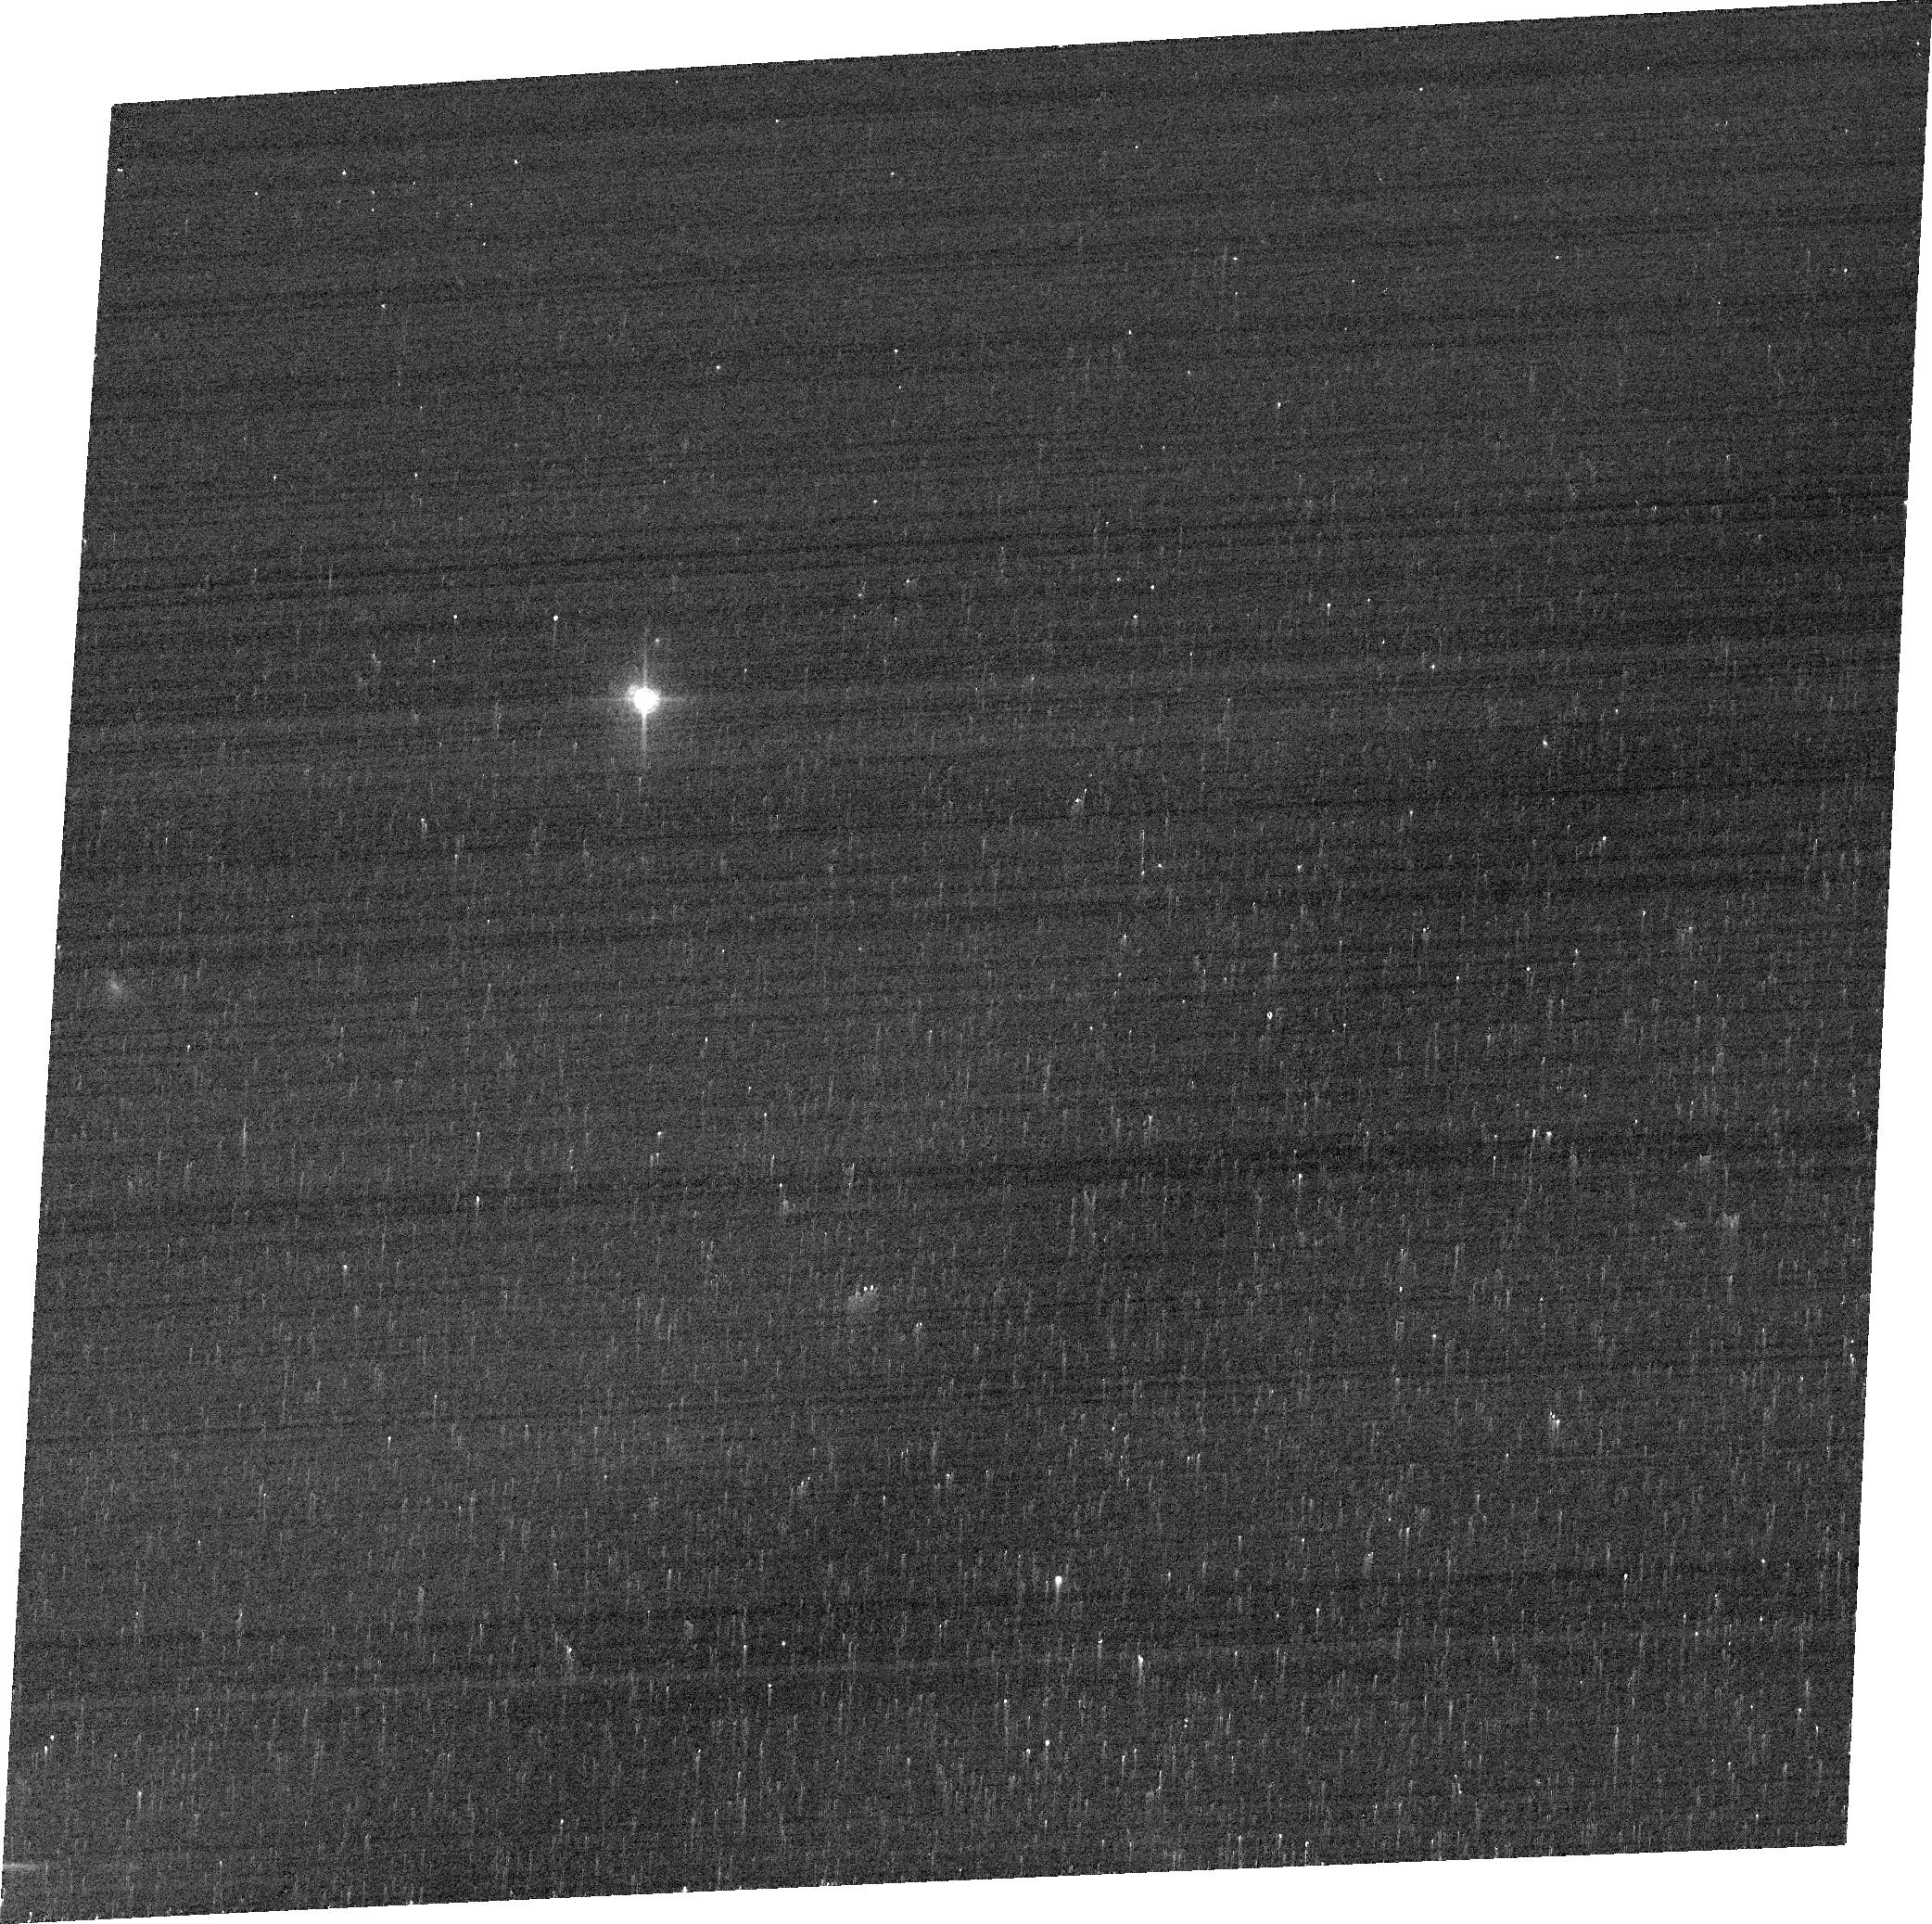
Target: 2E-93
Instrument: ACS/WFC
Filter: FR647M
Exposure: 3 min
Observation ID: jdl751020

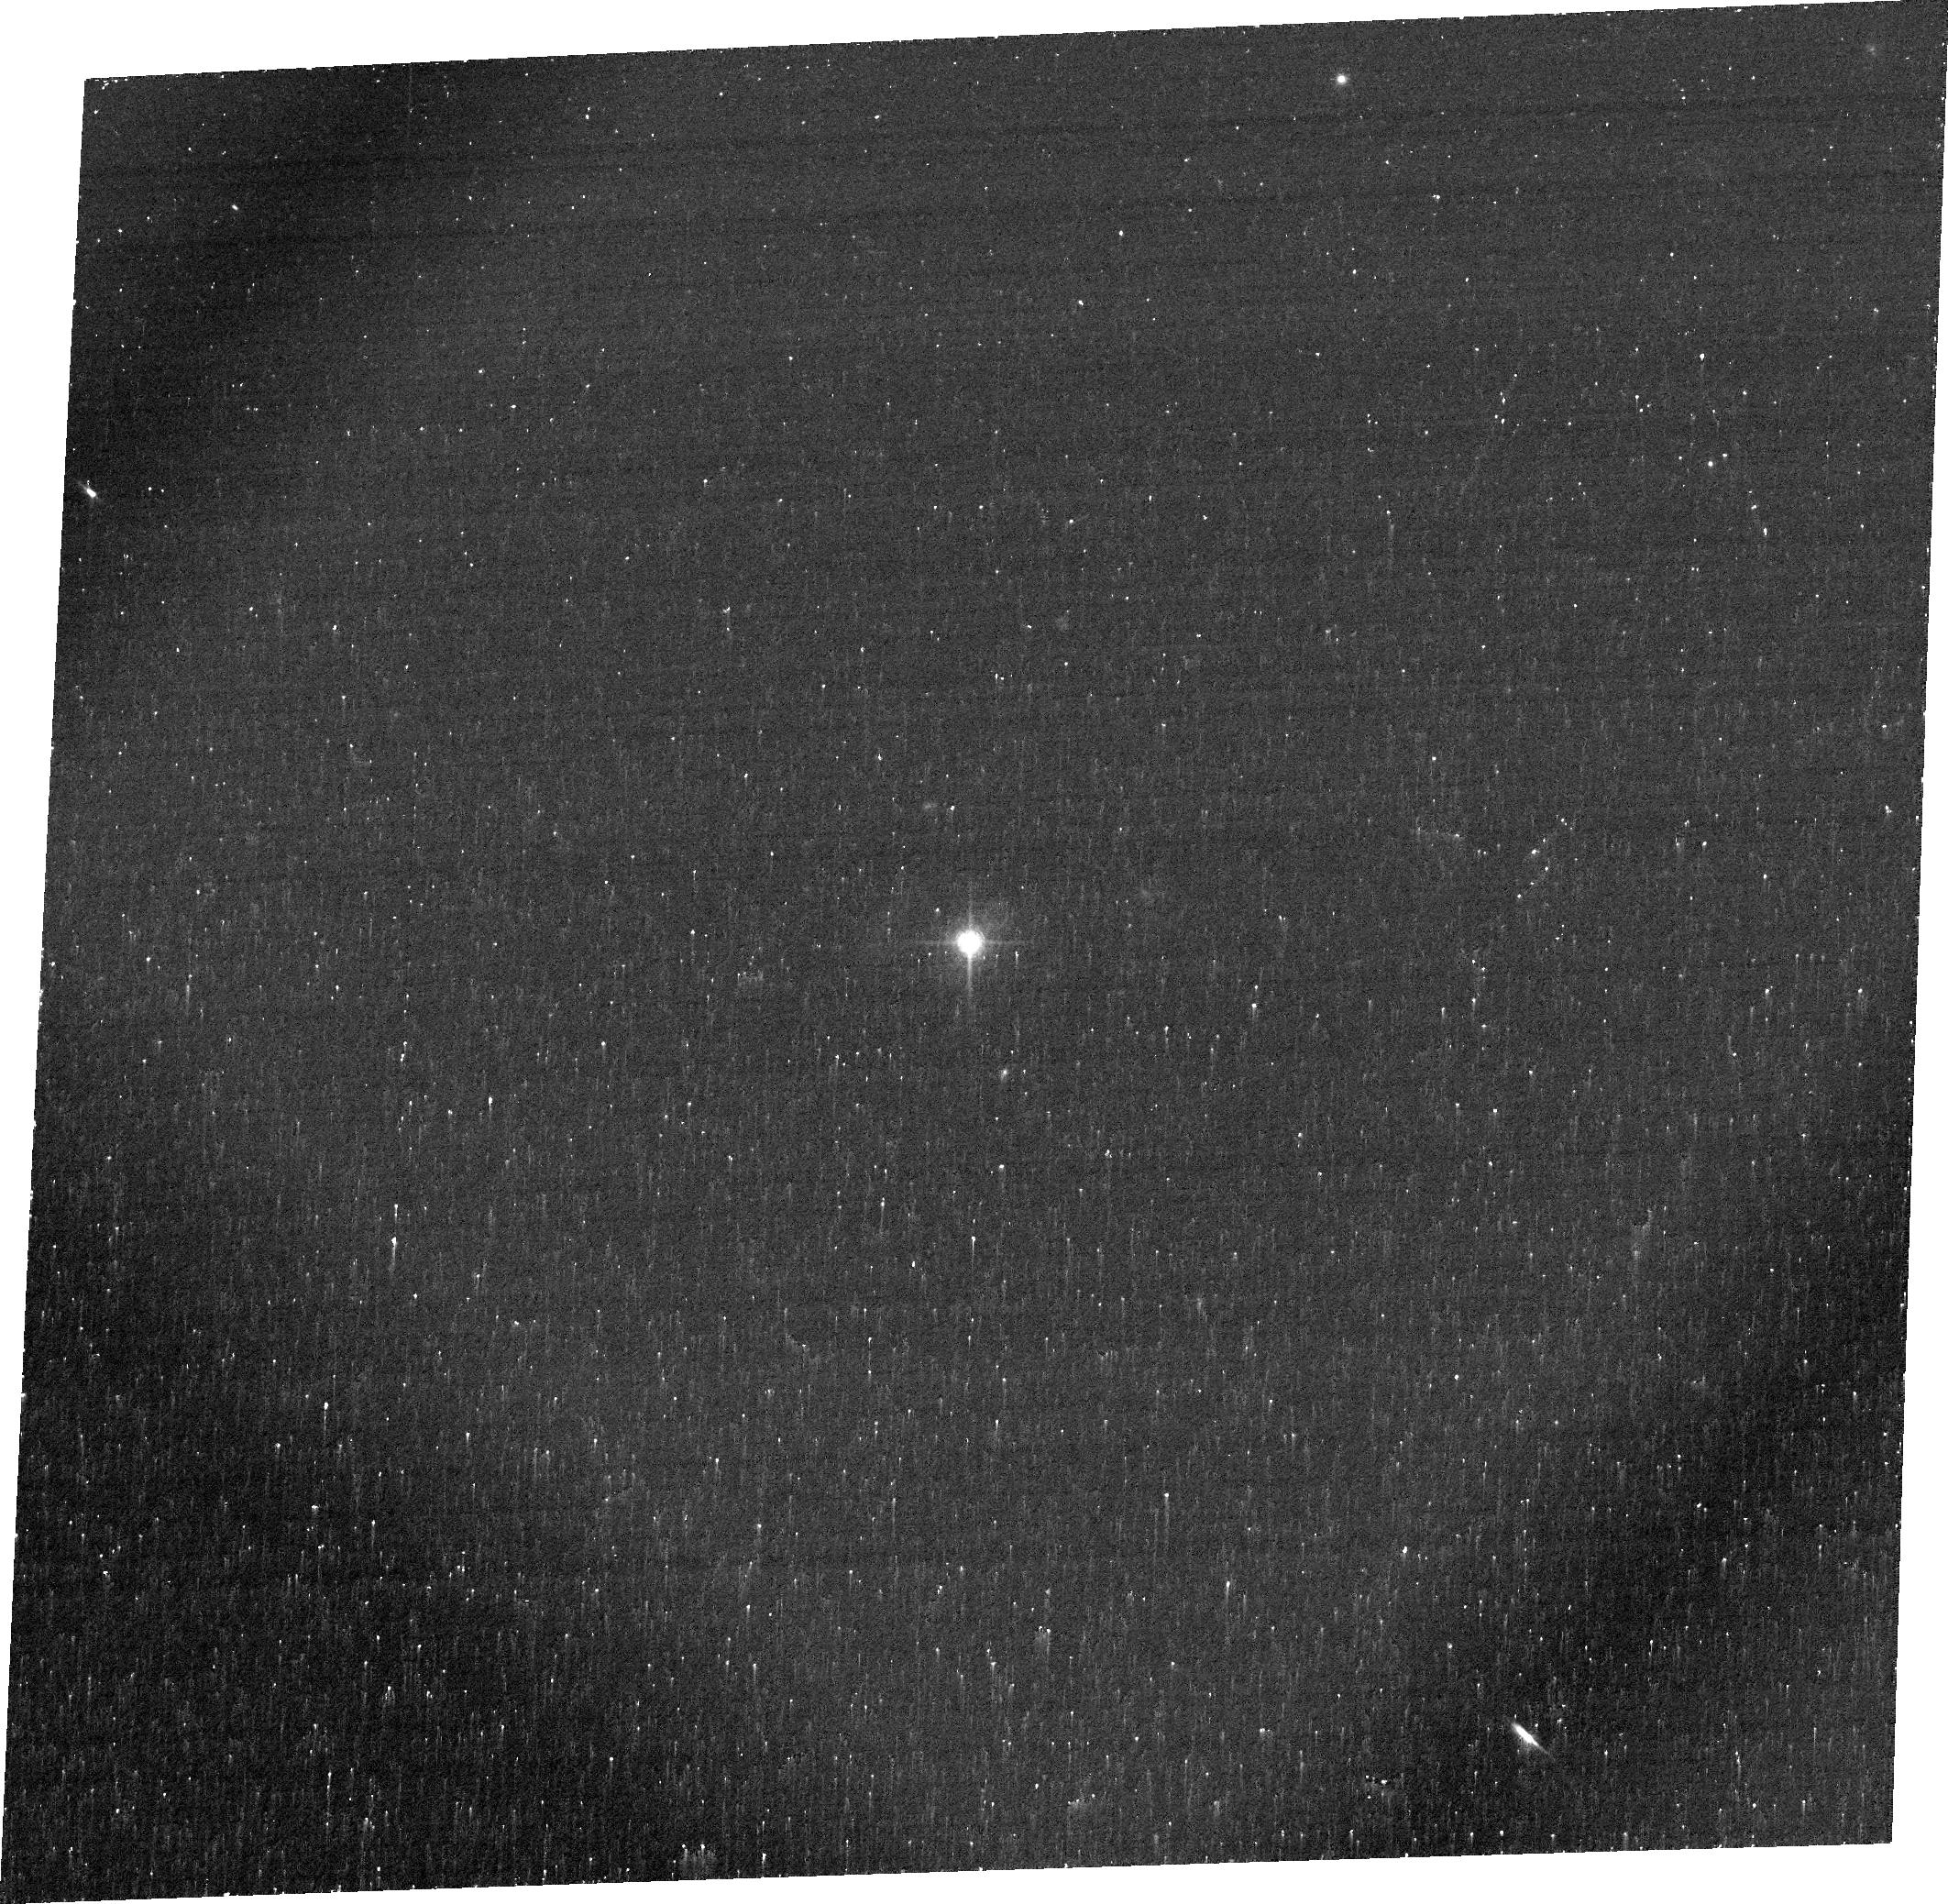
Target: 2MASSI-J1051514-005117
Instrument: ACS/WFC
Filter: FR656N
Exposure: 28 min
Observation ID: jdl706010

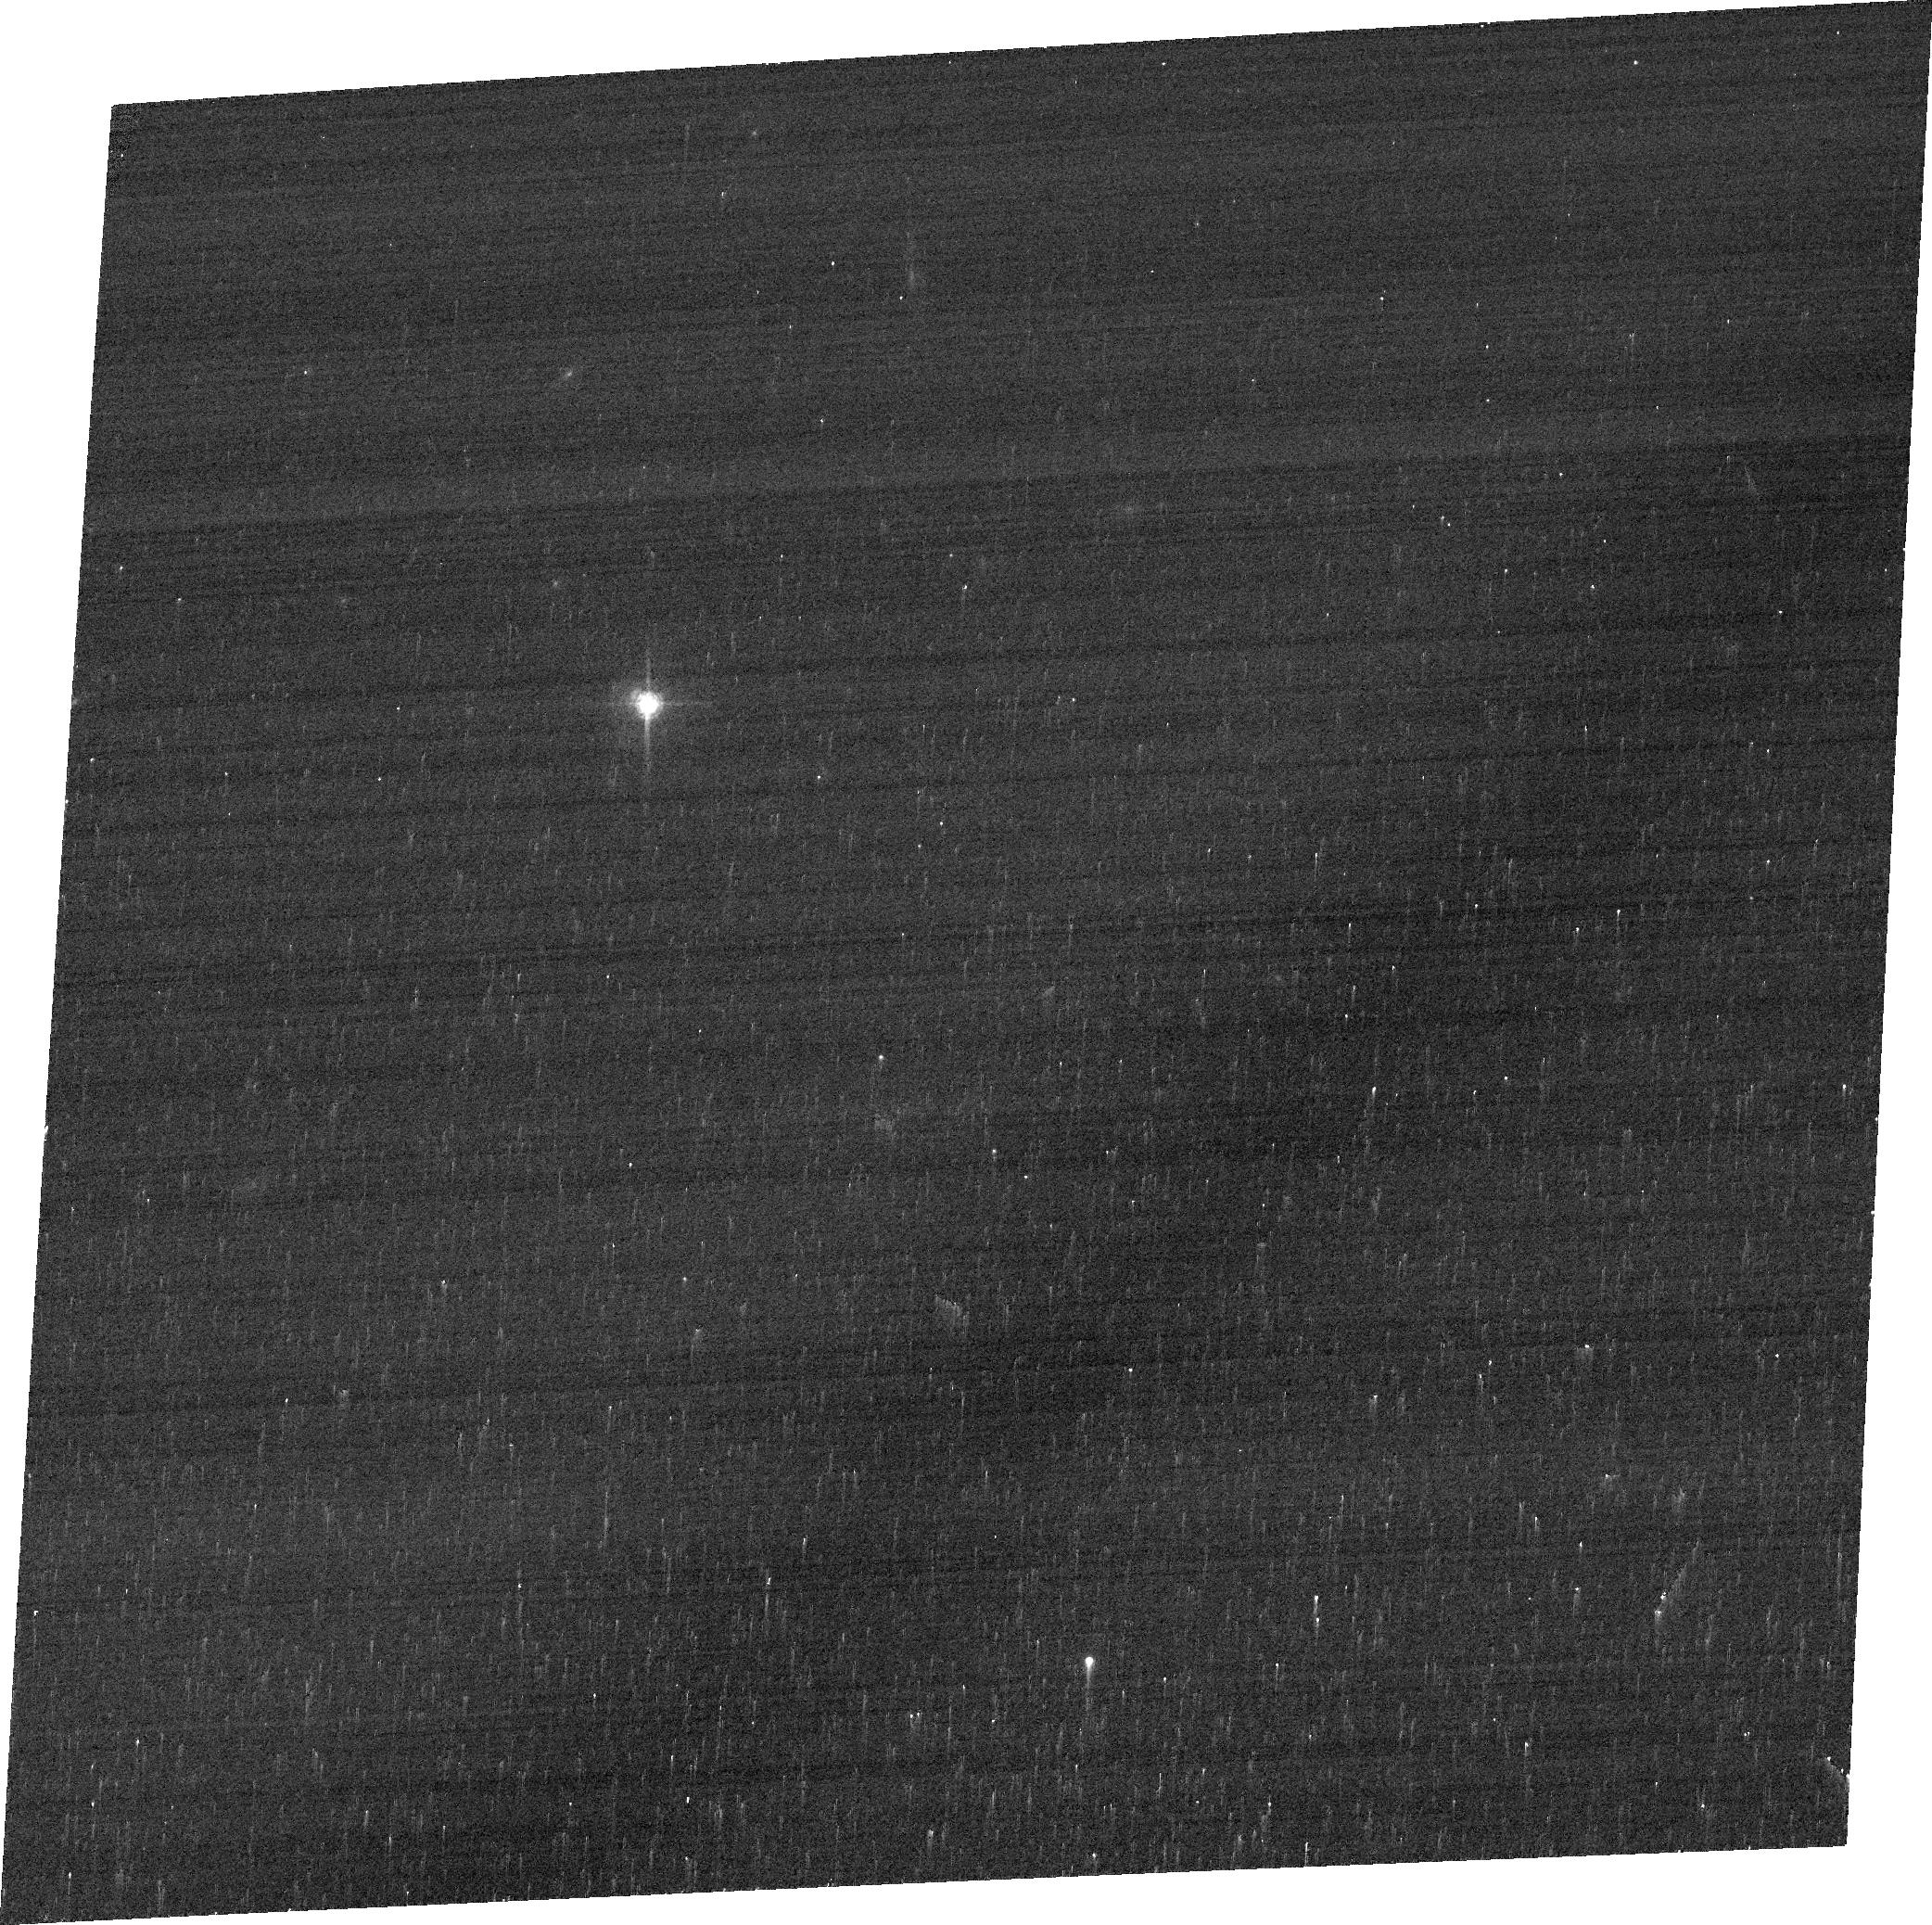
Target: 2XMM-J095652.4+411522
Instrument: ACS/WFC
Filter: FR647M
Exposure: 3 min
Observation ID: jdl7a4010

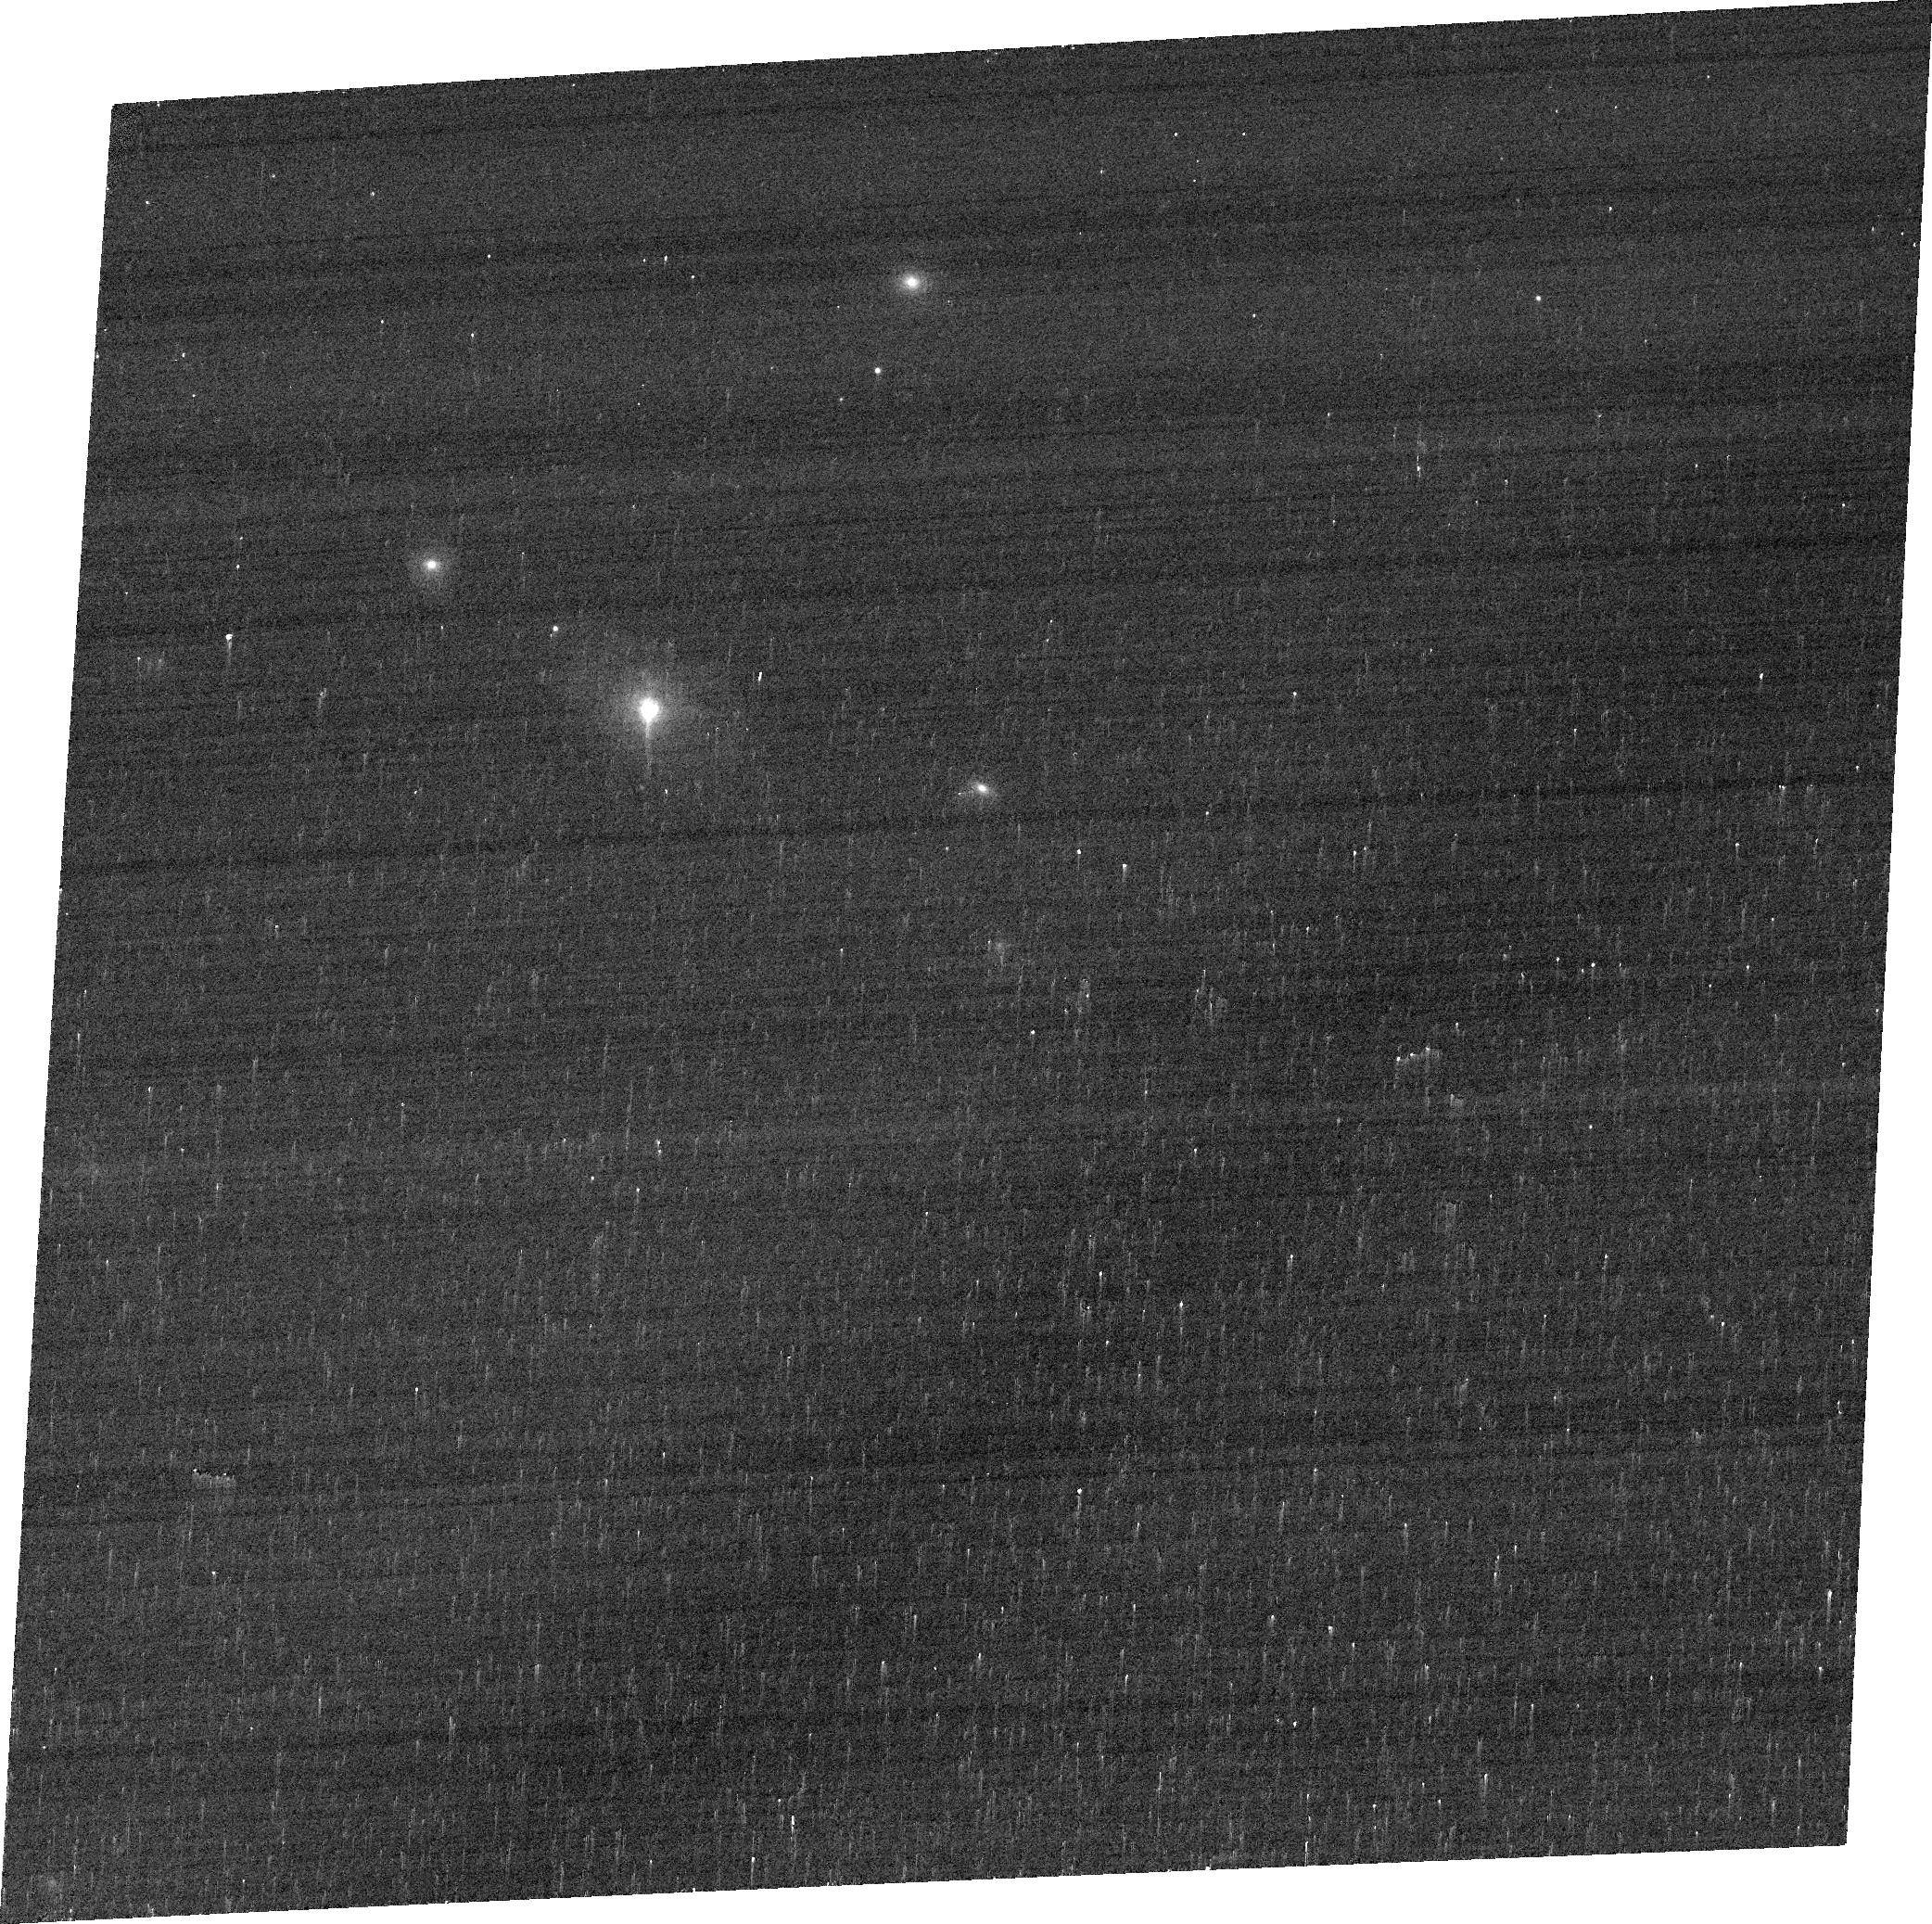
Target: 2E-217
Instrument: ACS/WFC
Filter: FR647M
Exposure: 3 min
Observation ID: jdl7a2010

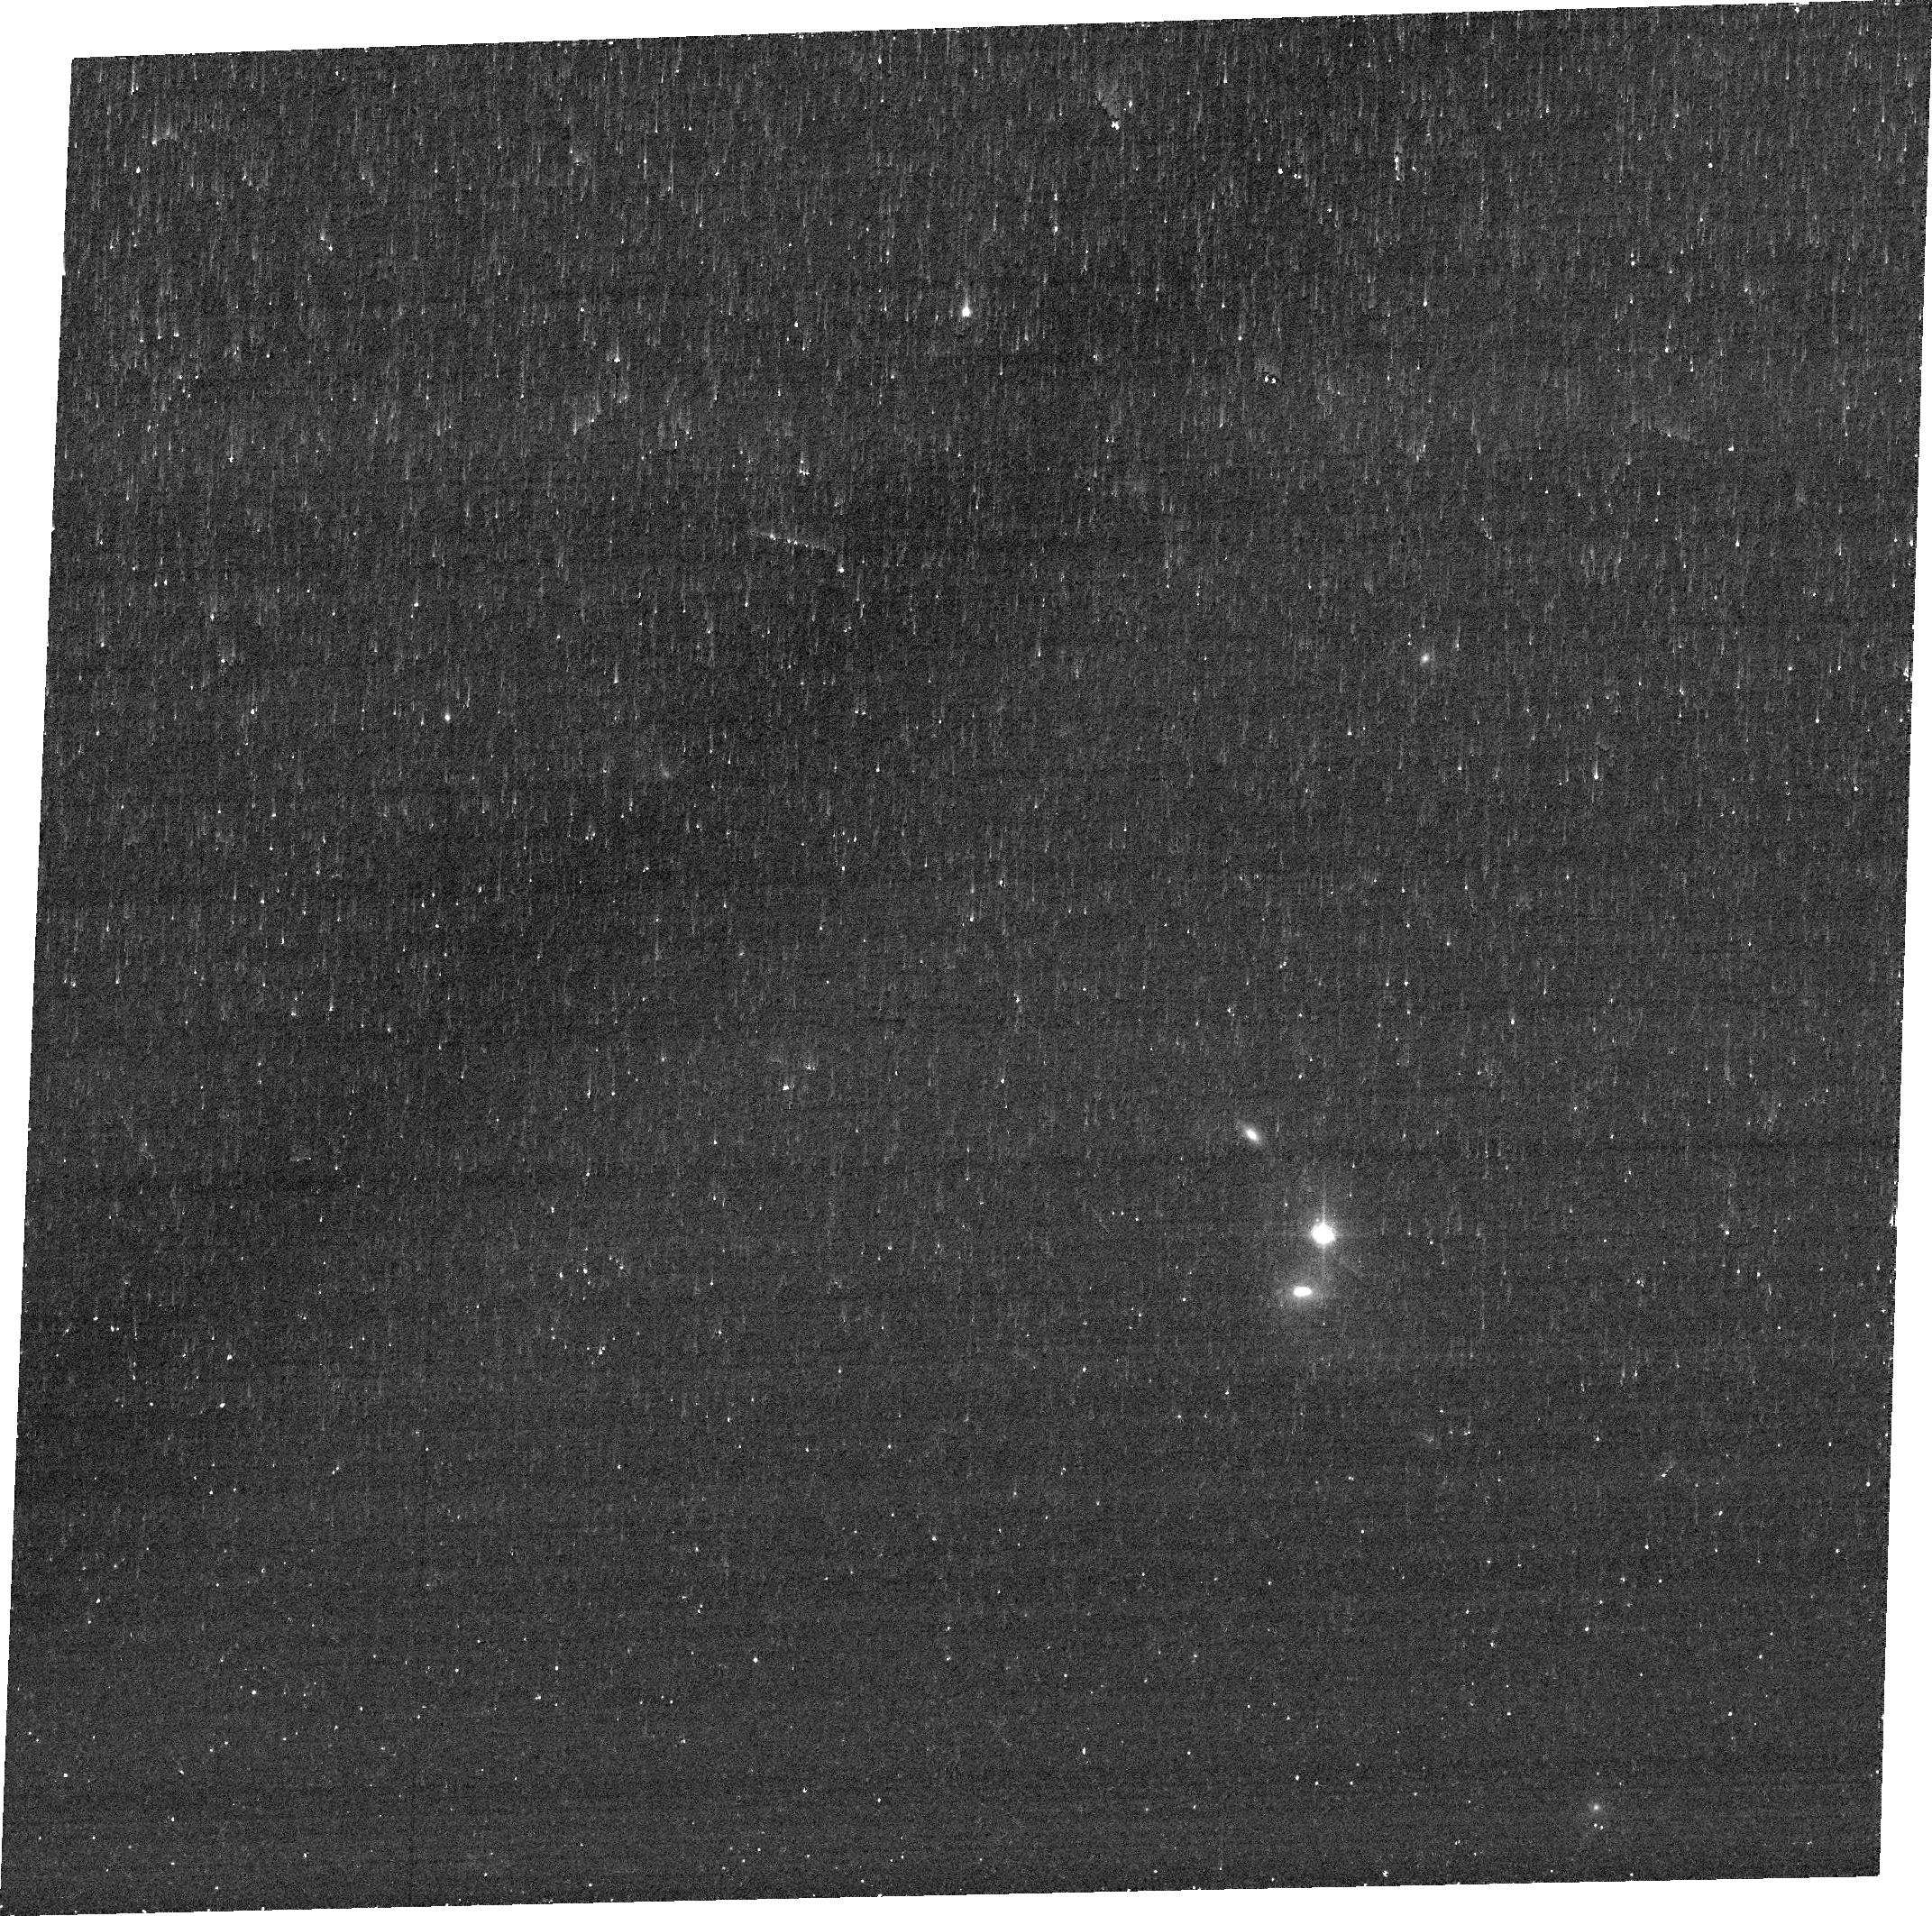
Target: 2DFGRS-TGN357Z241
Instrument: ACS/WFC
Filter: FR601N
Exposure: 19 min
Observation ID: jdl755010

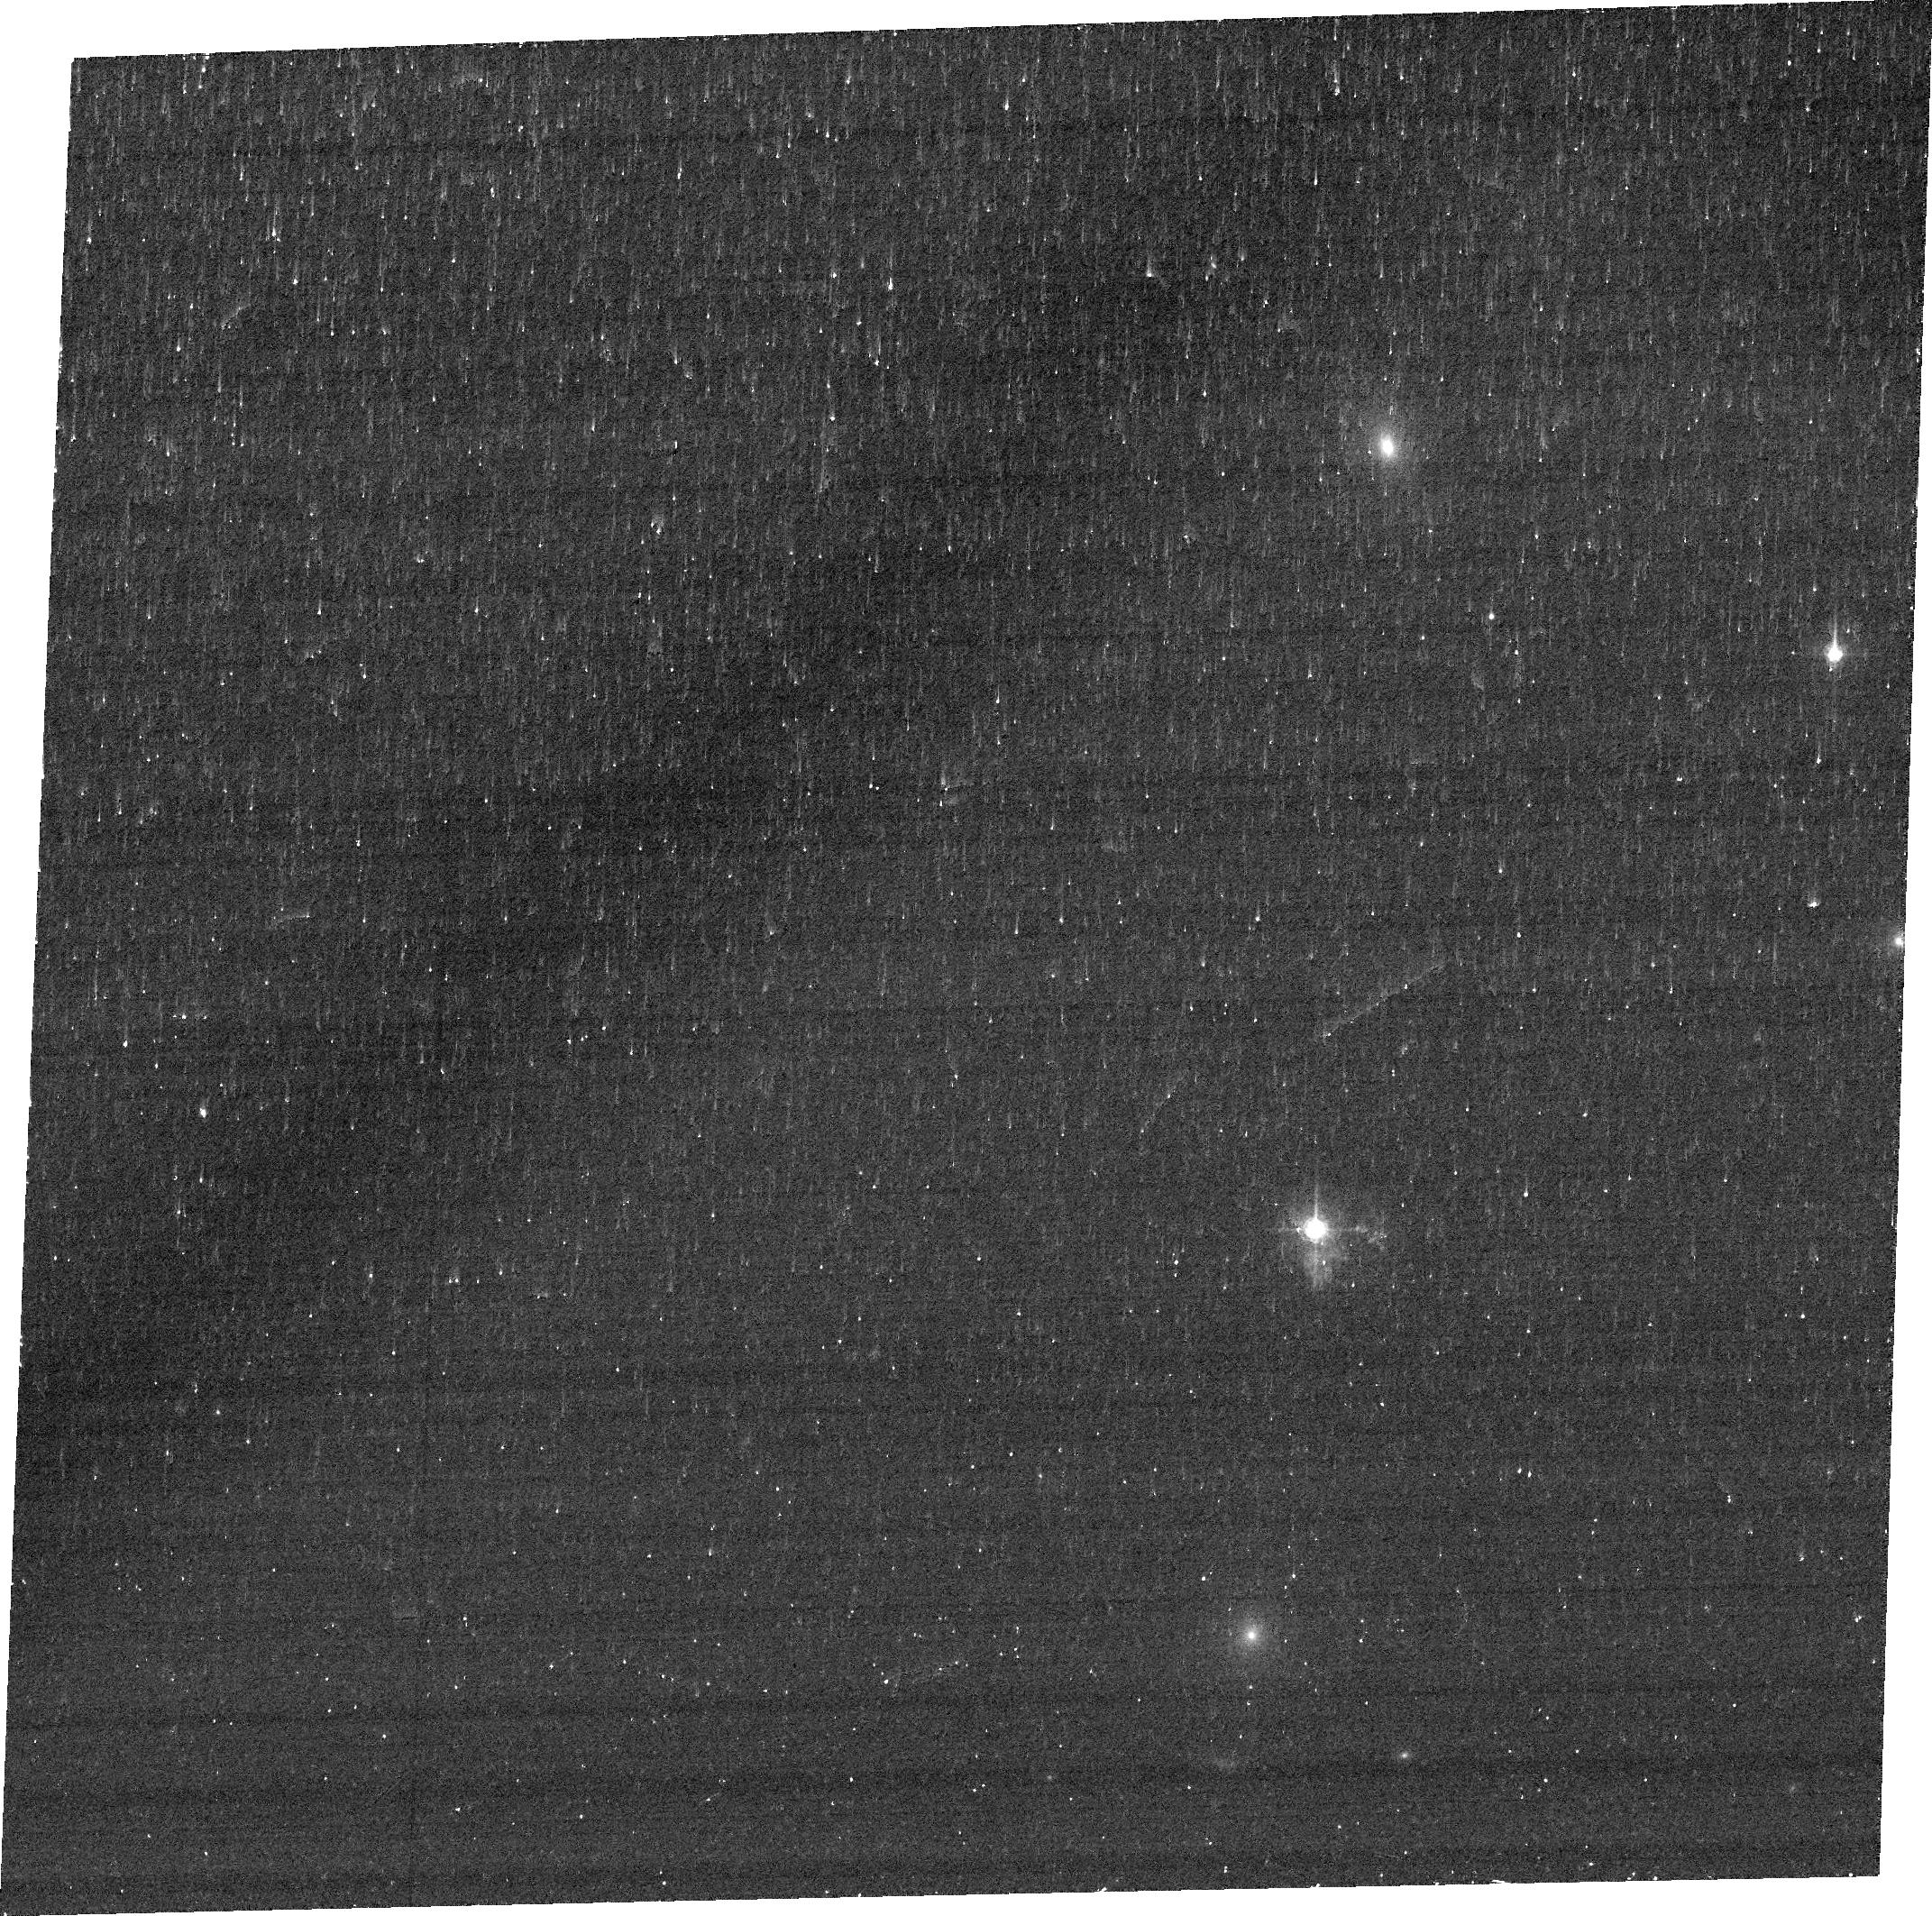
Target: 2XMM-J130946.9+081948
Instrument: ACS/WFC
Filter: FR601N
Exposure: 19 min
Observation ID: jdl757010

Characterizing Mass Outflows in Palomar Green Quasars: evidence for AGN feedback? (PI: Kraemer, Steven B.)

The correlation between the masses of galaxy bulges and the super-massive black holes (BH) at their gravitational centers suggests that they co-evolve. The process thought to regulate bulge/BH growth is ``AGN feedback'', either in the form of radiation-driven (``quasar mode'') or mechanically driven (e.g., ``radio mode'') outflows. Our recent HST/ACS/STIS study of QSO2s has, indeed, revealed outflows, but they do not extend beyond ~ 1.5 kpc, which calls into question their relevance to feedback processes. However, the morphologies of these objects suggest that they may be in an early state of activity, before the outflows can clear the bulges. To explore whether large-scale outflows are present, we propose to extend our study to the 7 [O III] brightest, radio quiet, PG QSO1s. Previous HST/WFPC2 images reveal that these targets possess extended emission-line regions. Therefore, we propose to obtain HST/ACS images and STIS long-slit spectra of these targets with which we will measure and model the extended emisision-line gas kinematics, probe the dynamics of the gas, and, ultimately, determine whether AGN-driven outflows exist in these QSOs. Ground-based observations lack the sensitivity to probe the extended emission-line gas, hence this study can only be accomplished with HST. These results will have profound implications towards our understanding of AGN feedback.